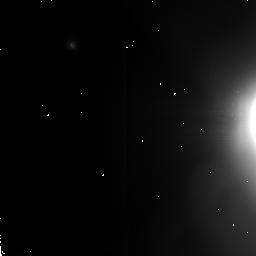
Target: ENCELADUS
Instrument: NICMOS/NIC2
Filter: F207M
Exposure: 3 min
Observation ID: n4uw01030

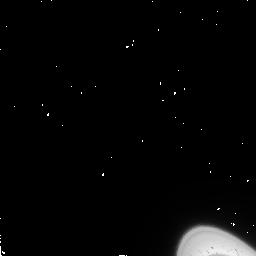
Target: ENCELADUS
Instrument: NICMOS/NIC2
Filter: F110W
Exposure: 2 min
Observation ID: n4uw02010

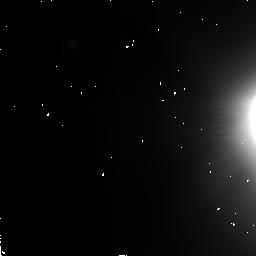
Target: ENCELADUS
Instrument: NICMOS/NIC2
Filter: F160W
Exposure: 2 min
Observation ID: n4uw01020

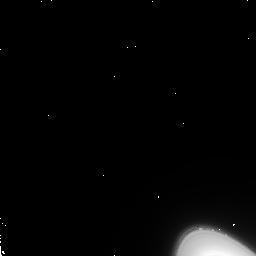
Target: ENCELADUS
Instrument: NICMOS/NIC2
Filter: F207M
Exposure: 3 min
Observation ID: n4uw02030

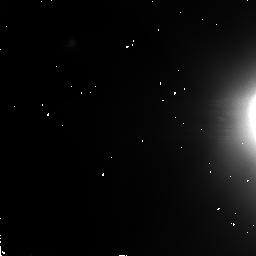
Target: ENCELADUS
Instrument: NICMOS/NIC2
Filter: F110W
Exposure: 2 min
Observation ID: n4uw01010

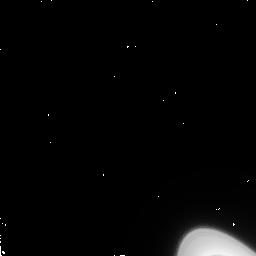
Target: ENCELADUS
Instrument: NICMOS/NIC2
Filter: F160W
Exposure: 2 min
Observation ID: n4uw02020

SEARCH FOR VOLCANIC ACTIVITY ON ENCLEADUS (PI: Smith, Bradford A.)

It is widely believed that Enceladus must be the source of material in Saturn's E ring, because the number density of ring particles is highest at precisely the orbit of Enceladus. Furthermore, large areas of the surface of Enceladus, as seen in Voyager images, are remarkably free of impact craters, indicating some type of surface modification. While there is as yet no convincing model for the expulsion of micron-size particles from the surface of Enceladus, some form of aqueous volcanism might be responsible for re-population of the E ring. With Enceladus placed in the coronagraph hole, deep exposures will permit examination of the E-ring in the immediate vicinity of the satellite to see if there are structures that would tie the source of the ring particles to Enceladus. Filters are chosen to determine the color of the ring particles and to look in the water-ice absorption band. To minimize the effects of scattered light from Saturn from other satellites, observations should be made near greatest elongation of Enceladus from Saturn and when no other satellites are nearby.